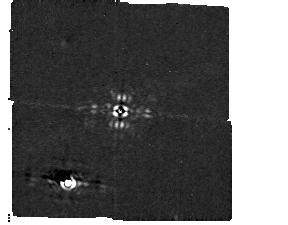
Target: HD-92209. Instrument: MIRI/CORON. Filter: F1140C+4QPM_1140. Exposure: 8 min. Observation ID: jw01045-c1010_t010_miri_f1140c-mask1140

MIRI Coronagraphic PSF Characterization, Radial Transmission and 4QPM Transition (PI: Dicken, Daniel)

The primary purpose of this is CAR is to characterize the out of mask PSF for the 10.65, 11.4, and 15.5 micron 4 quadrant phase mask (4QPM) coronagraphs, and the 23 micron Lyot coronagraph to be able to calibrate the companions of stars (e.g. planets). This CAR can be divided into four parts as follows. Part A – PSF characterization – aims to provide a photometric calibration allowing to convert counts to intensity units, characterize the shape of the out of mask PSF as well as provide data for cross instrument photometric calibration. The PSF will be evaluated in each of the 4 quadrants of the 4QPM and the Lyot using the APTs coronagraphic photometric calibration template . This templates uses 4 field points images (See Figure 1), each with a sub-dither pattern of 4 points (identical to the short wavelength imager 4-point pattern). The target star used for the PSF characterization is CAR - BD+60-1753 - a JWST calibrator that is also used in the imager CAR-011 for cross calibration purposes. Part B – Second epoch reference test - aims to measure a reference star identically to how it is observed in CAR-050 the coronagraphic contrast CAR. This test is to see whether it is possible to use reference subtraction from stars taken at different epochs to the primary coronagraph observation. This will gauge whether it absolutely necessary to take a reference observation at the same time as the observation where changes in the telescope background are likely to have the biggest impact on these results. For this test we take the observation of a reference and 1 degree with the filter F1140C and the target BD+30 2990 which will also used for the subsequent parts of the CAR. In part C – Radial transmission – aims to measure the radial transmission out from the centre of the 4QPMs and the Lyot mask (see Figure 1) i.e. to measure the attenuation near the centre of the masks for planets detected close to the centre of the coronagraph (See Figure 2). For this we will obtain images at 0.5, 0.75, 1, 1.5, 2, 2.5, 3 and 20 lambda/D from the centre of the 4QPM, in each filter (F1065C, F1140C, F1550C). We will not measure the radial transmission of the Lyot mask at this time, see comments below. The offsets used to define these positions are in the tables at the end of the document. For the 4QPM the offsets are made at 45 degrees with respect to the 4QPM quadrants (i.e. 45 degrees + 4.56 degrees) to avoid the 4QPM transitions between quadrants. In part D – 4QPM transition – in order to properly calibrate the 4QPMs we will measure the transition attenuation from the mask at the join between individual quadrants, again see Figure 1. This is needed to properly calibrate the flux of a planet, or disk, that is detected close to these transitions. For this we will obtain images of the star located on one of the transition and at each side at 0.5 and 1 lambda/D from the transition, again for each filter (F1065C, F1140C, F1550C). Obs60-63 added with approval of project management during meeting 3 of AR-1192 (31/05/2022) Obs 80-90 added by J. Aguilar post-commissioning to: 1) characterize Quadrant 4 target acquisition prior to executing science programs 2) execute roll angle between science exposures, as recommended, and 3) execute automatic background-linked subtraction